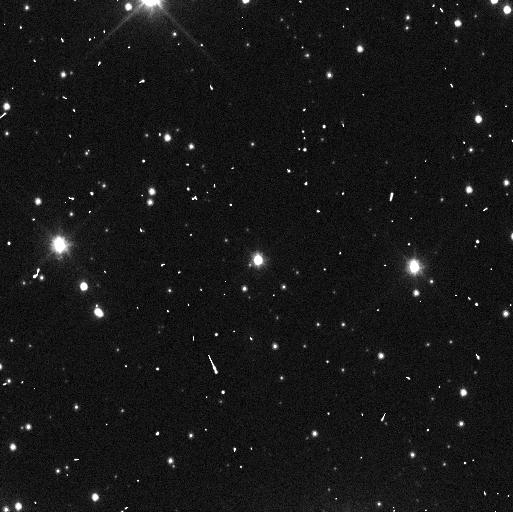
Target: QUAOAR. Instrument: WFC3/UVIS. Filter: F350LP. Exposure: 4 min. Observation ID: if8i05fhq

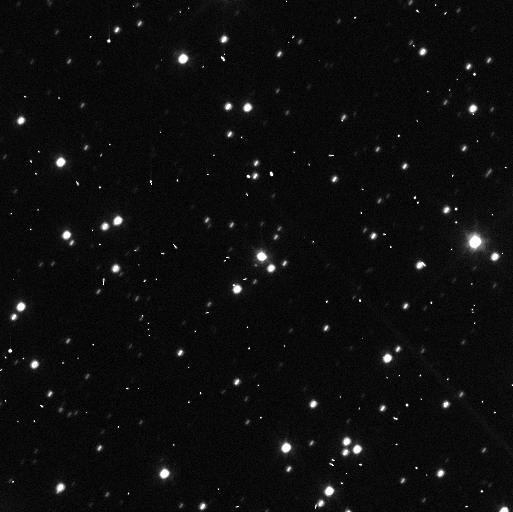
Target: QUAOAR. Instrument: WFC3/UVIS. Filter: F350LP. Exposure: 4 min. Observation ID: if8i01cgq

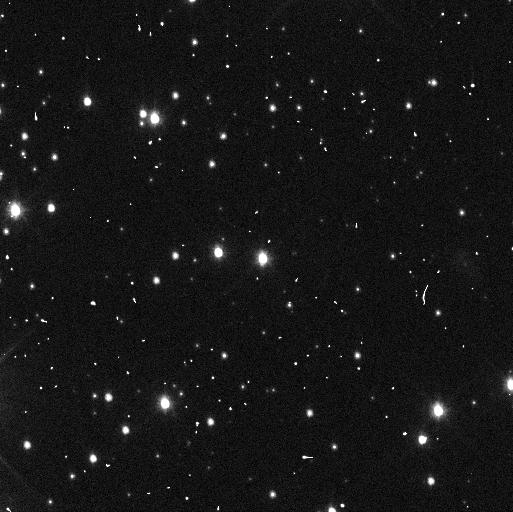
Target: QUAOAR. Instrument: WFC3/UVIS. Filter: F350LP. Exposure: 4 min. Observation ID: if8ia4pqq

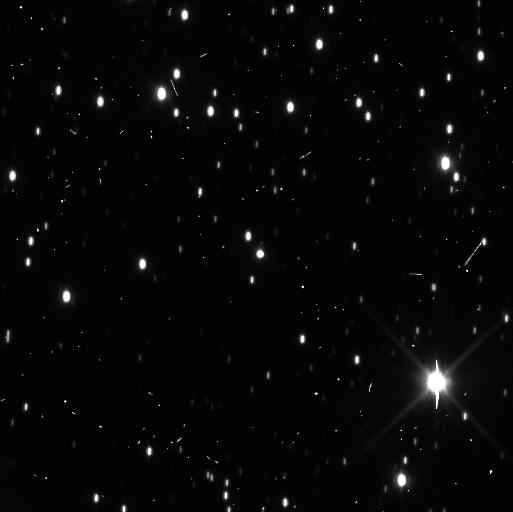
Target: QUAOAR. Instrument: WFC3/UVIS. Filter: F350LP. Exposure: 4 min. Observation ID: if8i02ekq

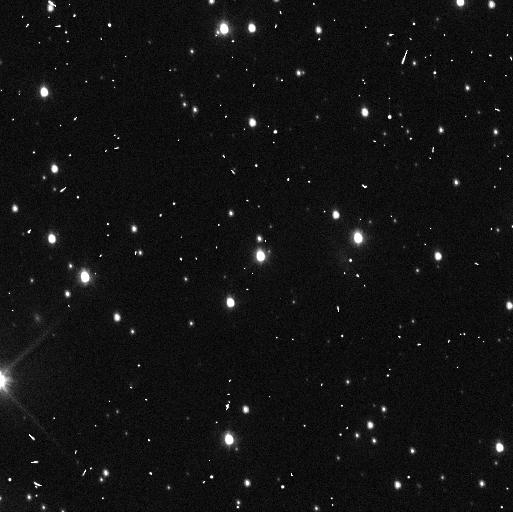
Target: QUAOAR. Instrument: WFC3/UVIS. Filter: F350LP. Exposure: 4 min. Observation ID: if8ia3g8q

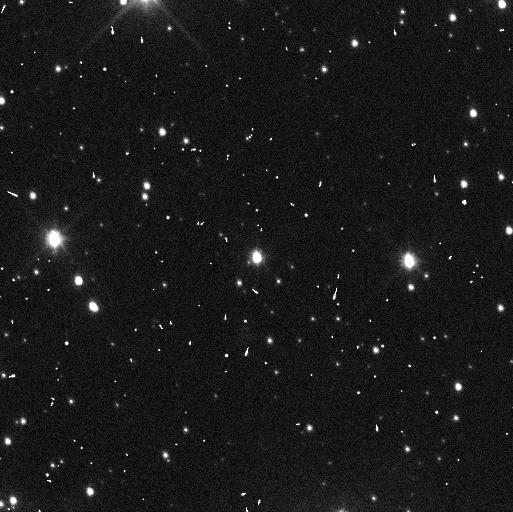
Target: QUAOAR. Instrument: WFC3/UVIS. Filter: F350LP. Exposure: 4 min. Observation ID: if8ia5foq

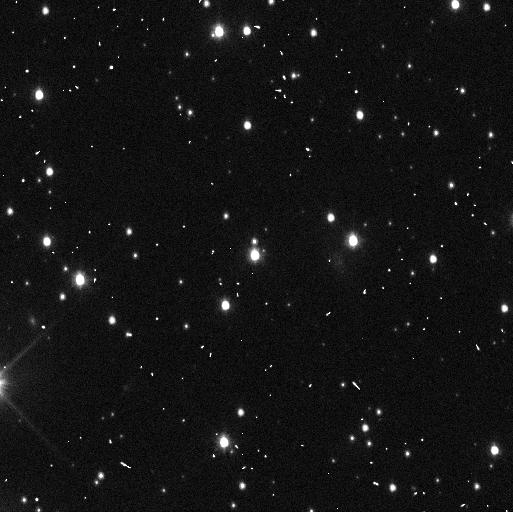
Target: QUAOAR. Instrument: WFC3/UVIS. Filter: F350LP. Exposure: 4 min. Observation ID: if8i03g6q

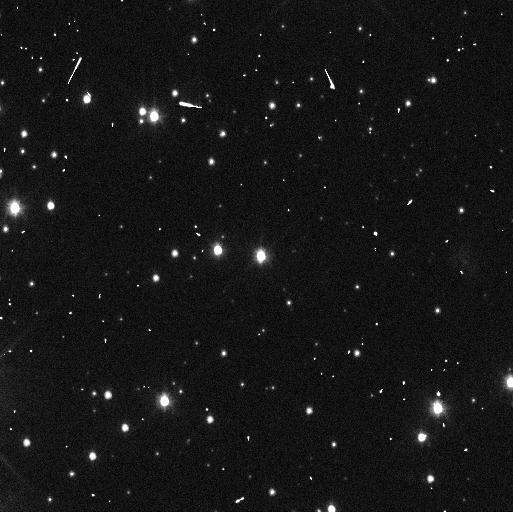
Target: QUAOAR. Instrument: WFC3/UVIS. Filter: F350LP. Exposure: 4 min. Observation ID: if8i04pnq

Exploring the Dynamics of Quaoars Rings (PI: Proudfoot, Benjamin)

Recent stellar occultations have revealed a pair of enigmatic rings around the dwarf planet Quaoar. These narrow rings, which lie well outside Quaoar's Roche limit are extremely interesting targets for study into ring formation, evolution, and ring particle interactions. Quaoar and its moon Weywot, are, unfortunately, not well enough characterized to study the dynamics of the newly discovered ring system. In this 5 orbit program, we propose to study the orbit of Weywot to constrain the dynamics of Quaoar's rings. By using state-of-the-art non-Keplerian orbit fitting techniques, the additional astrometric observations obtained in this program will strongly constrain Weywot's orbit and orbital precession, as well as Quaoar's mass and shape. This will enable further study of Quaoar's rings, allowing the system to act as a touchstone for future studies of rings around TNOs. Our proposal uses a novel observing strategy to ensure the most efficient use of HST time, while still allowing us to accomplish our goals.